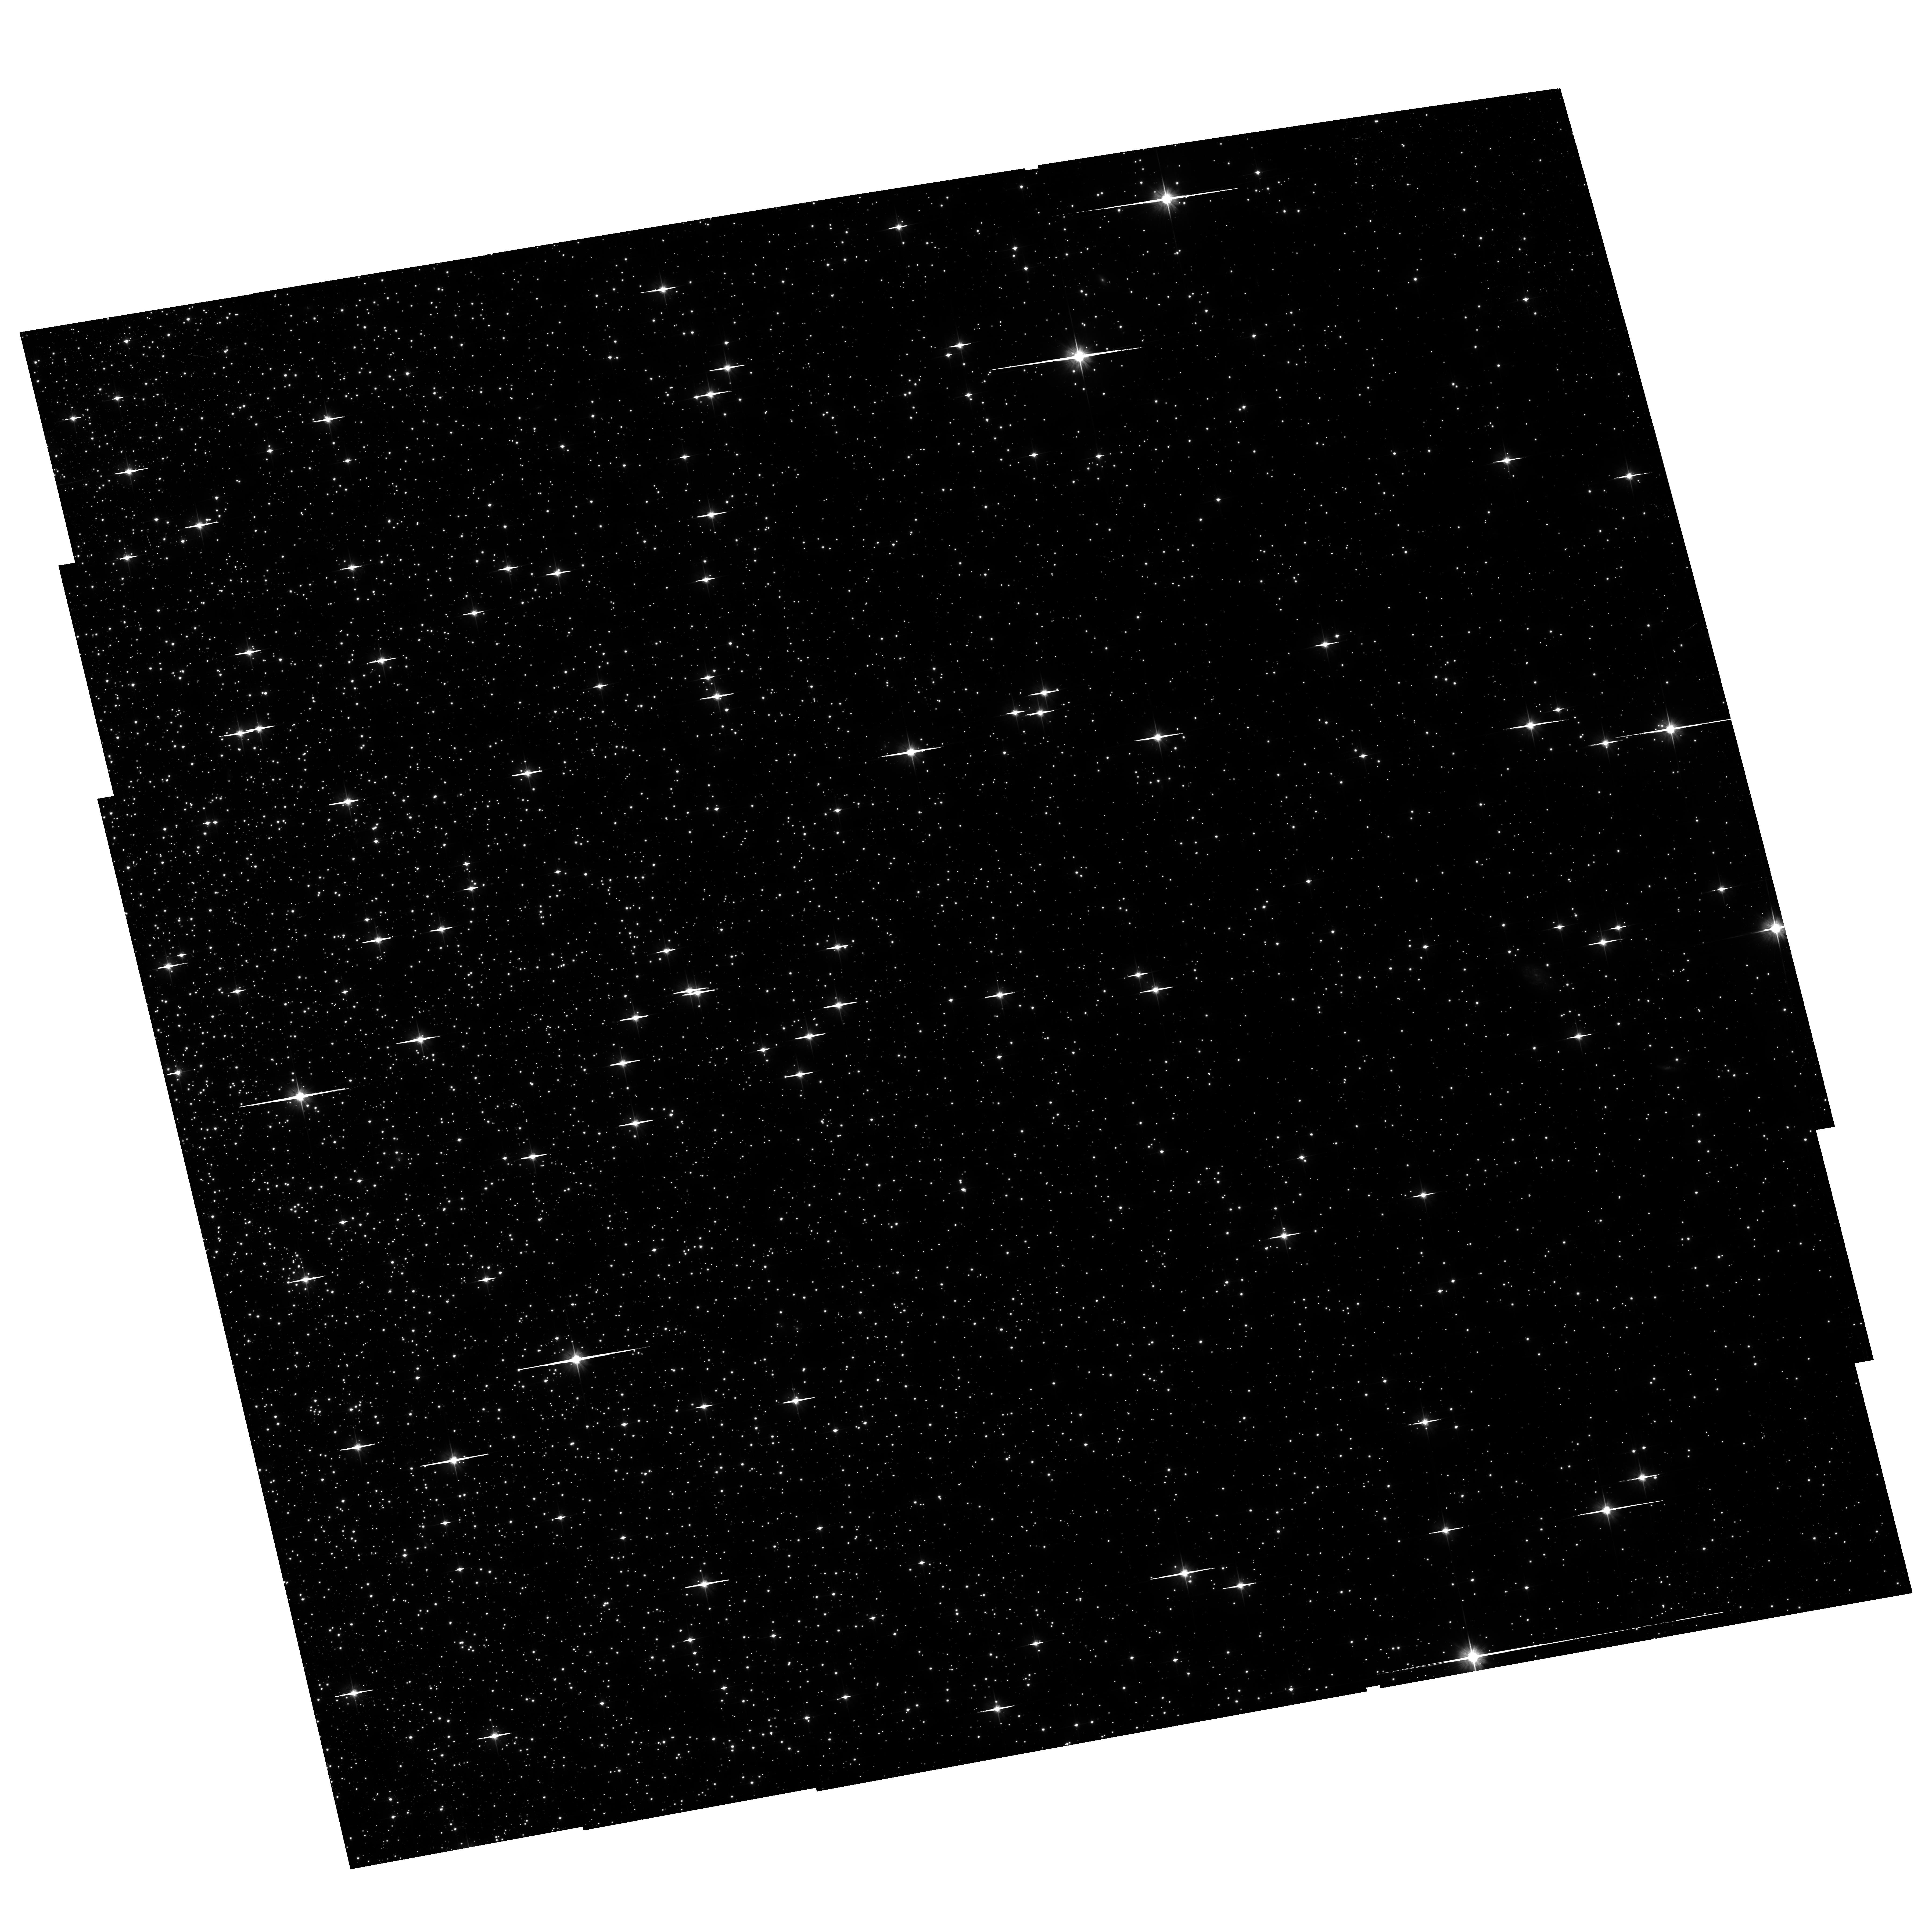
Target: NGC104-WFC
Instrument: ACS/WFC
Filter: F606W
Exposure: 1.3 h
Observation ID: hst_11397_w2_acs_wfc_f606w_ja9bw2

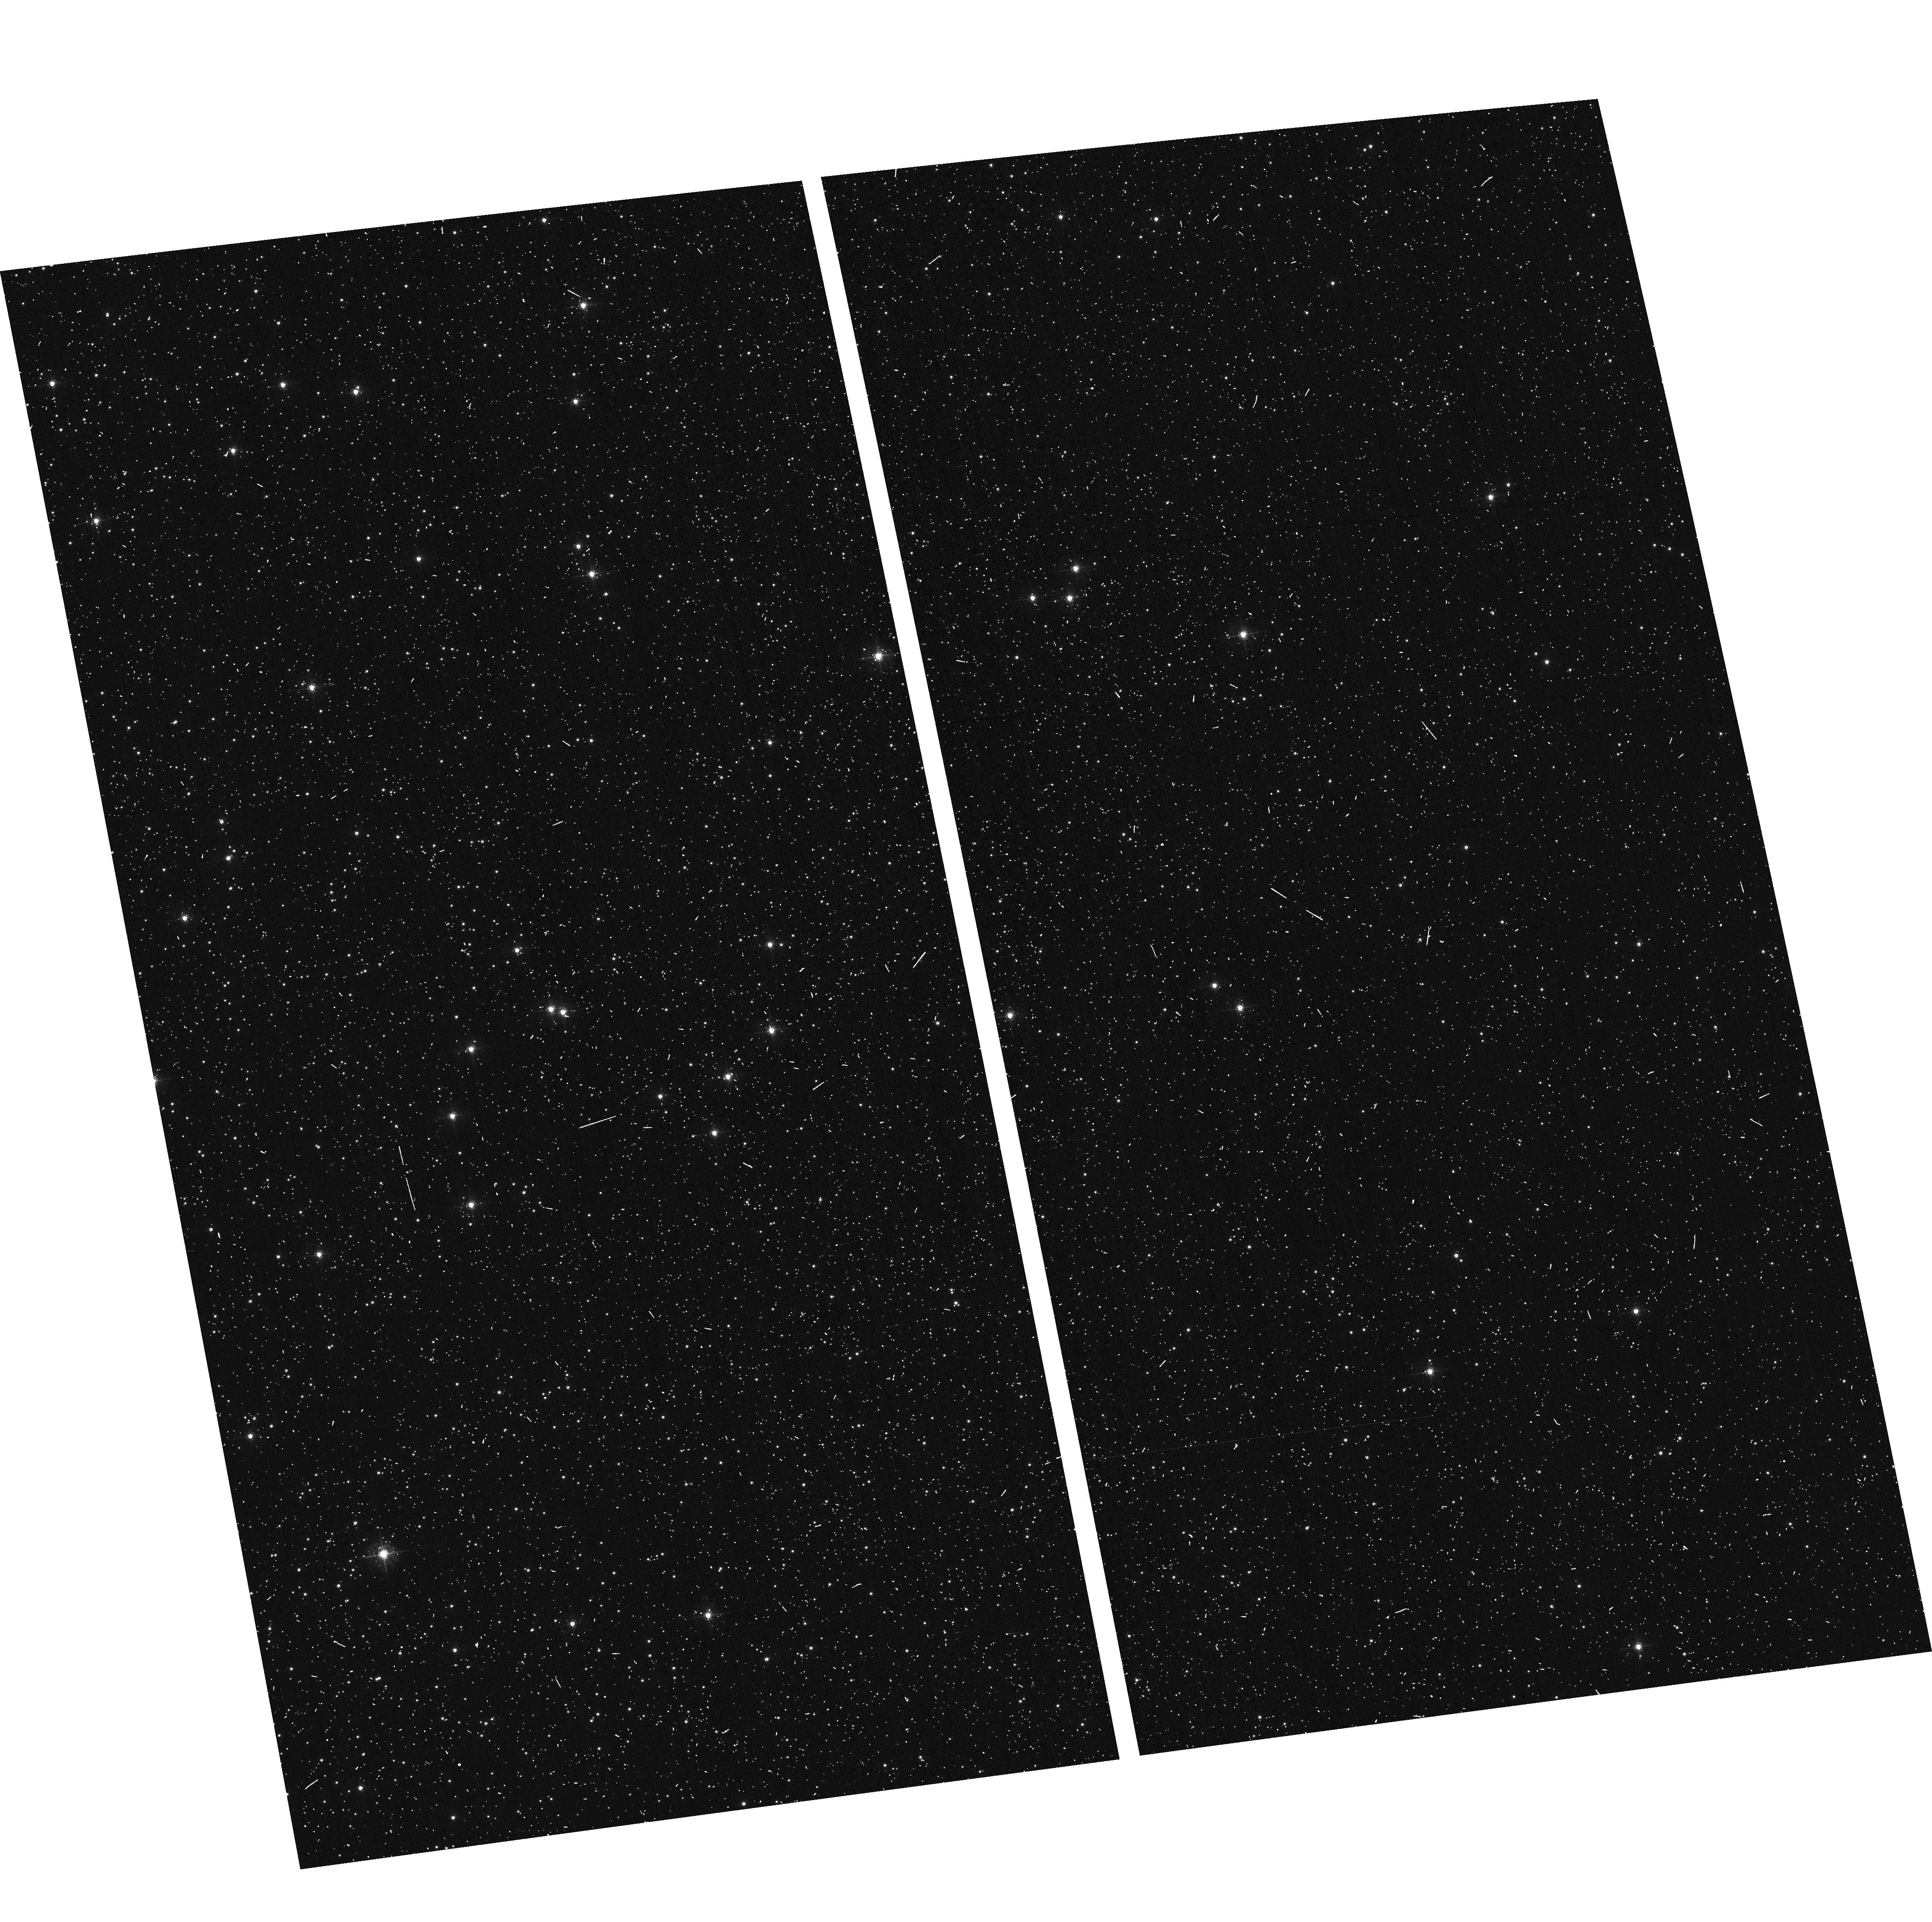
Target: NGC104-WFC
Instrument: ACS/WFC
Filter: F502N
Exposure: 6 min
Observation ID: hst_11397_w1_acs_wfc_f502n_ja9bw1

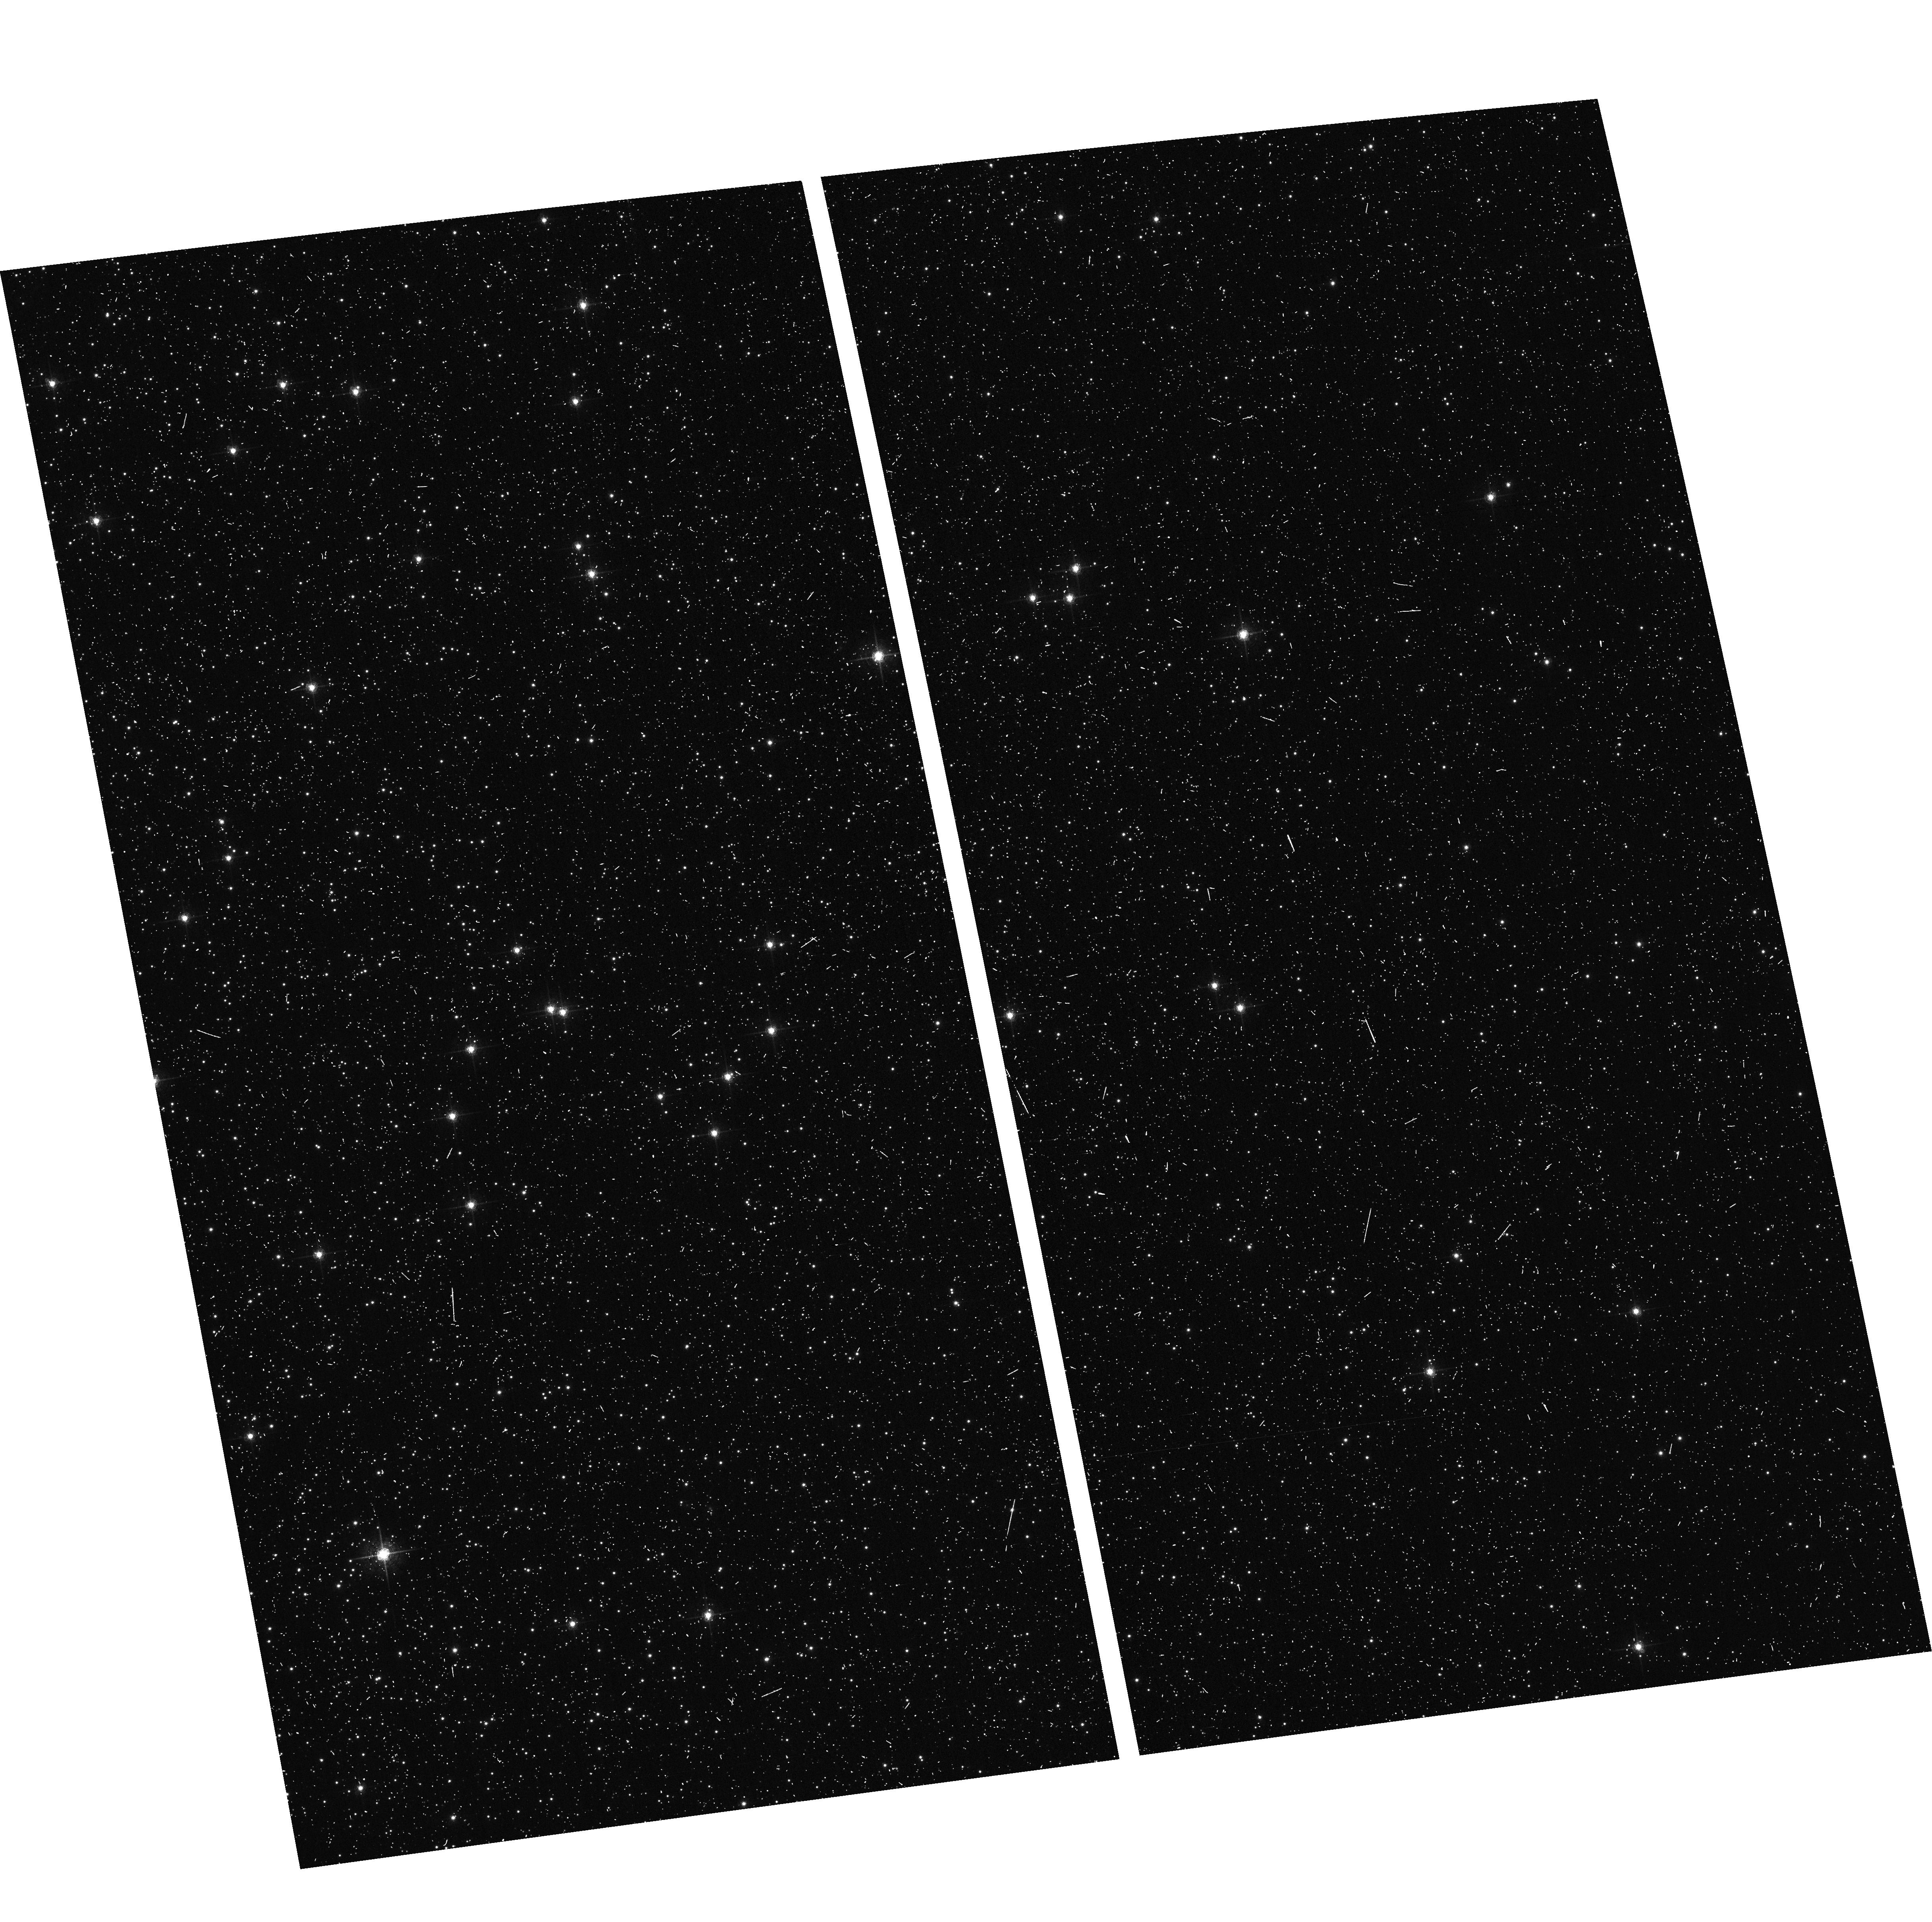
Target: NGC104-WFC
Instrument: ACS/WFC
Filter: F658N
Exposure: 6 min
Observation ID: hst_11397_w1_acs_wfc_f658n_ja9bw1

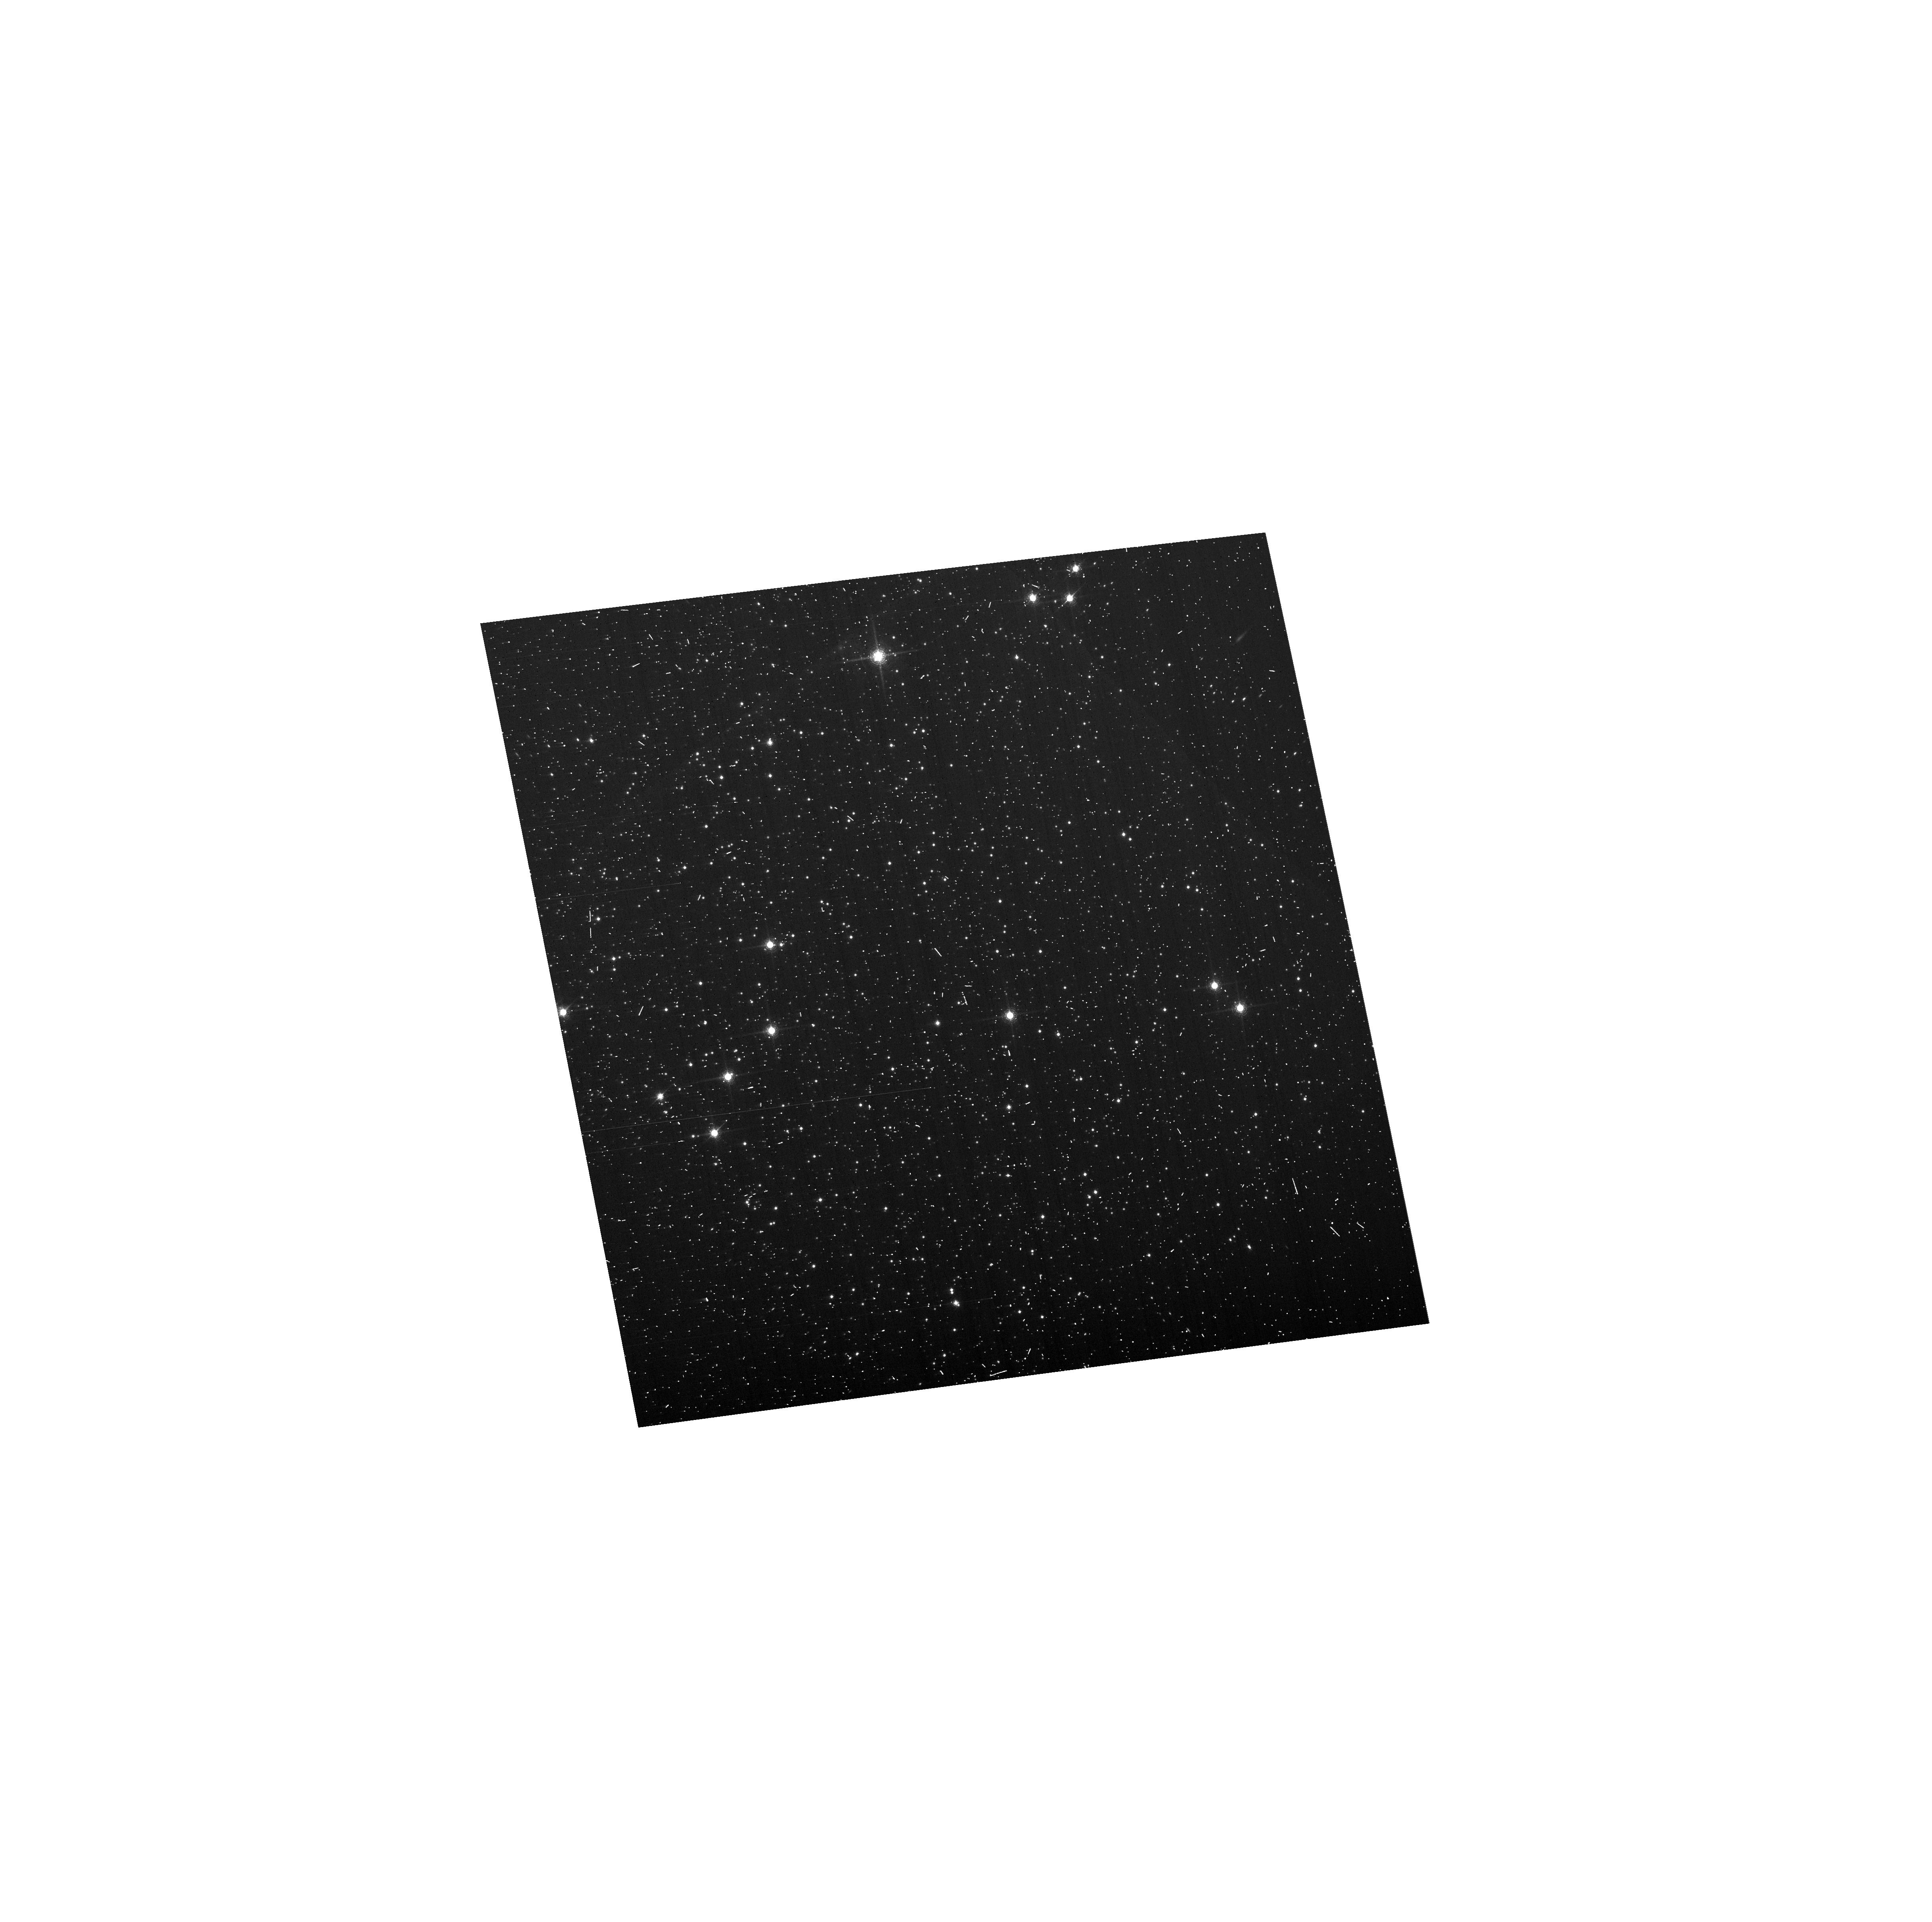
Target: NGC104-WFC
Instrument: ACS/WFC
Filter: F892N
Exposure: 6 min
Observation ID: hst_11397_w1_acs_wfc_f892n_ja9bw1

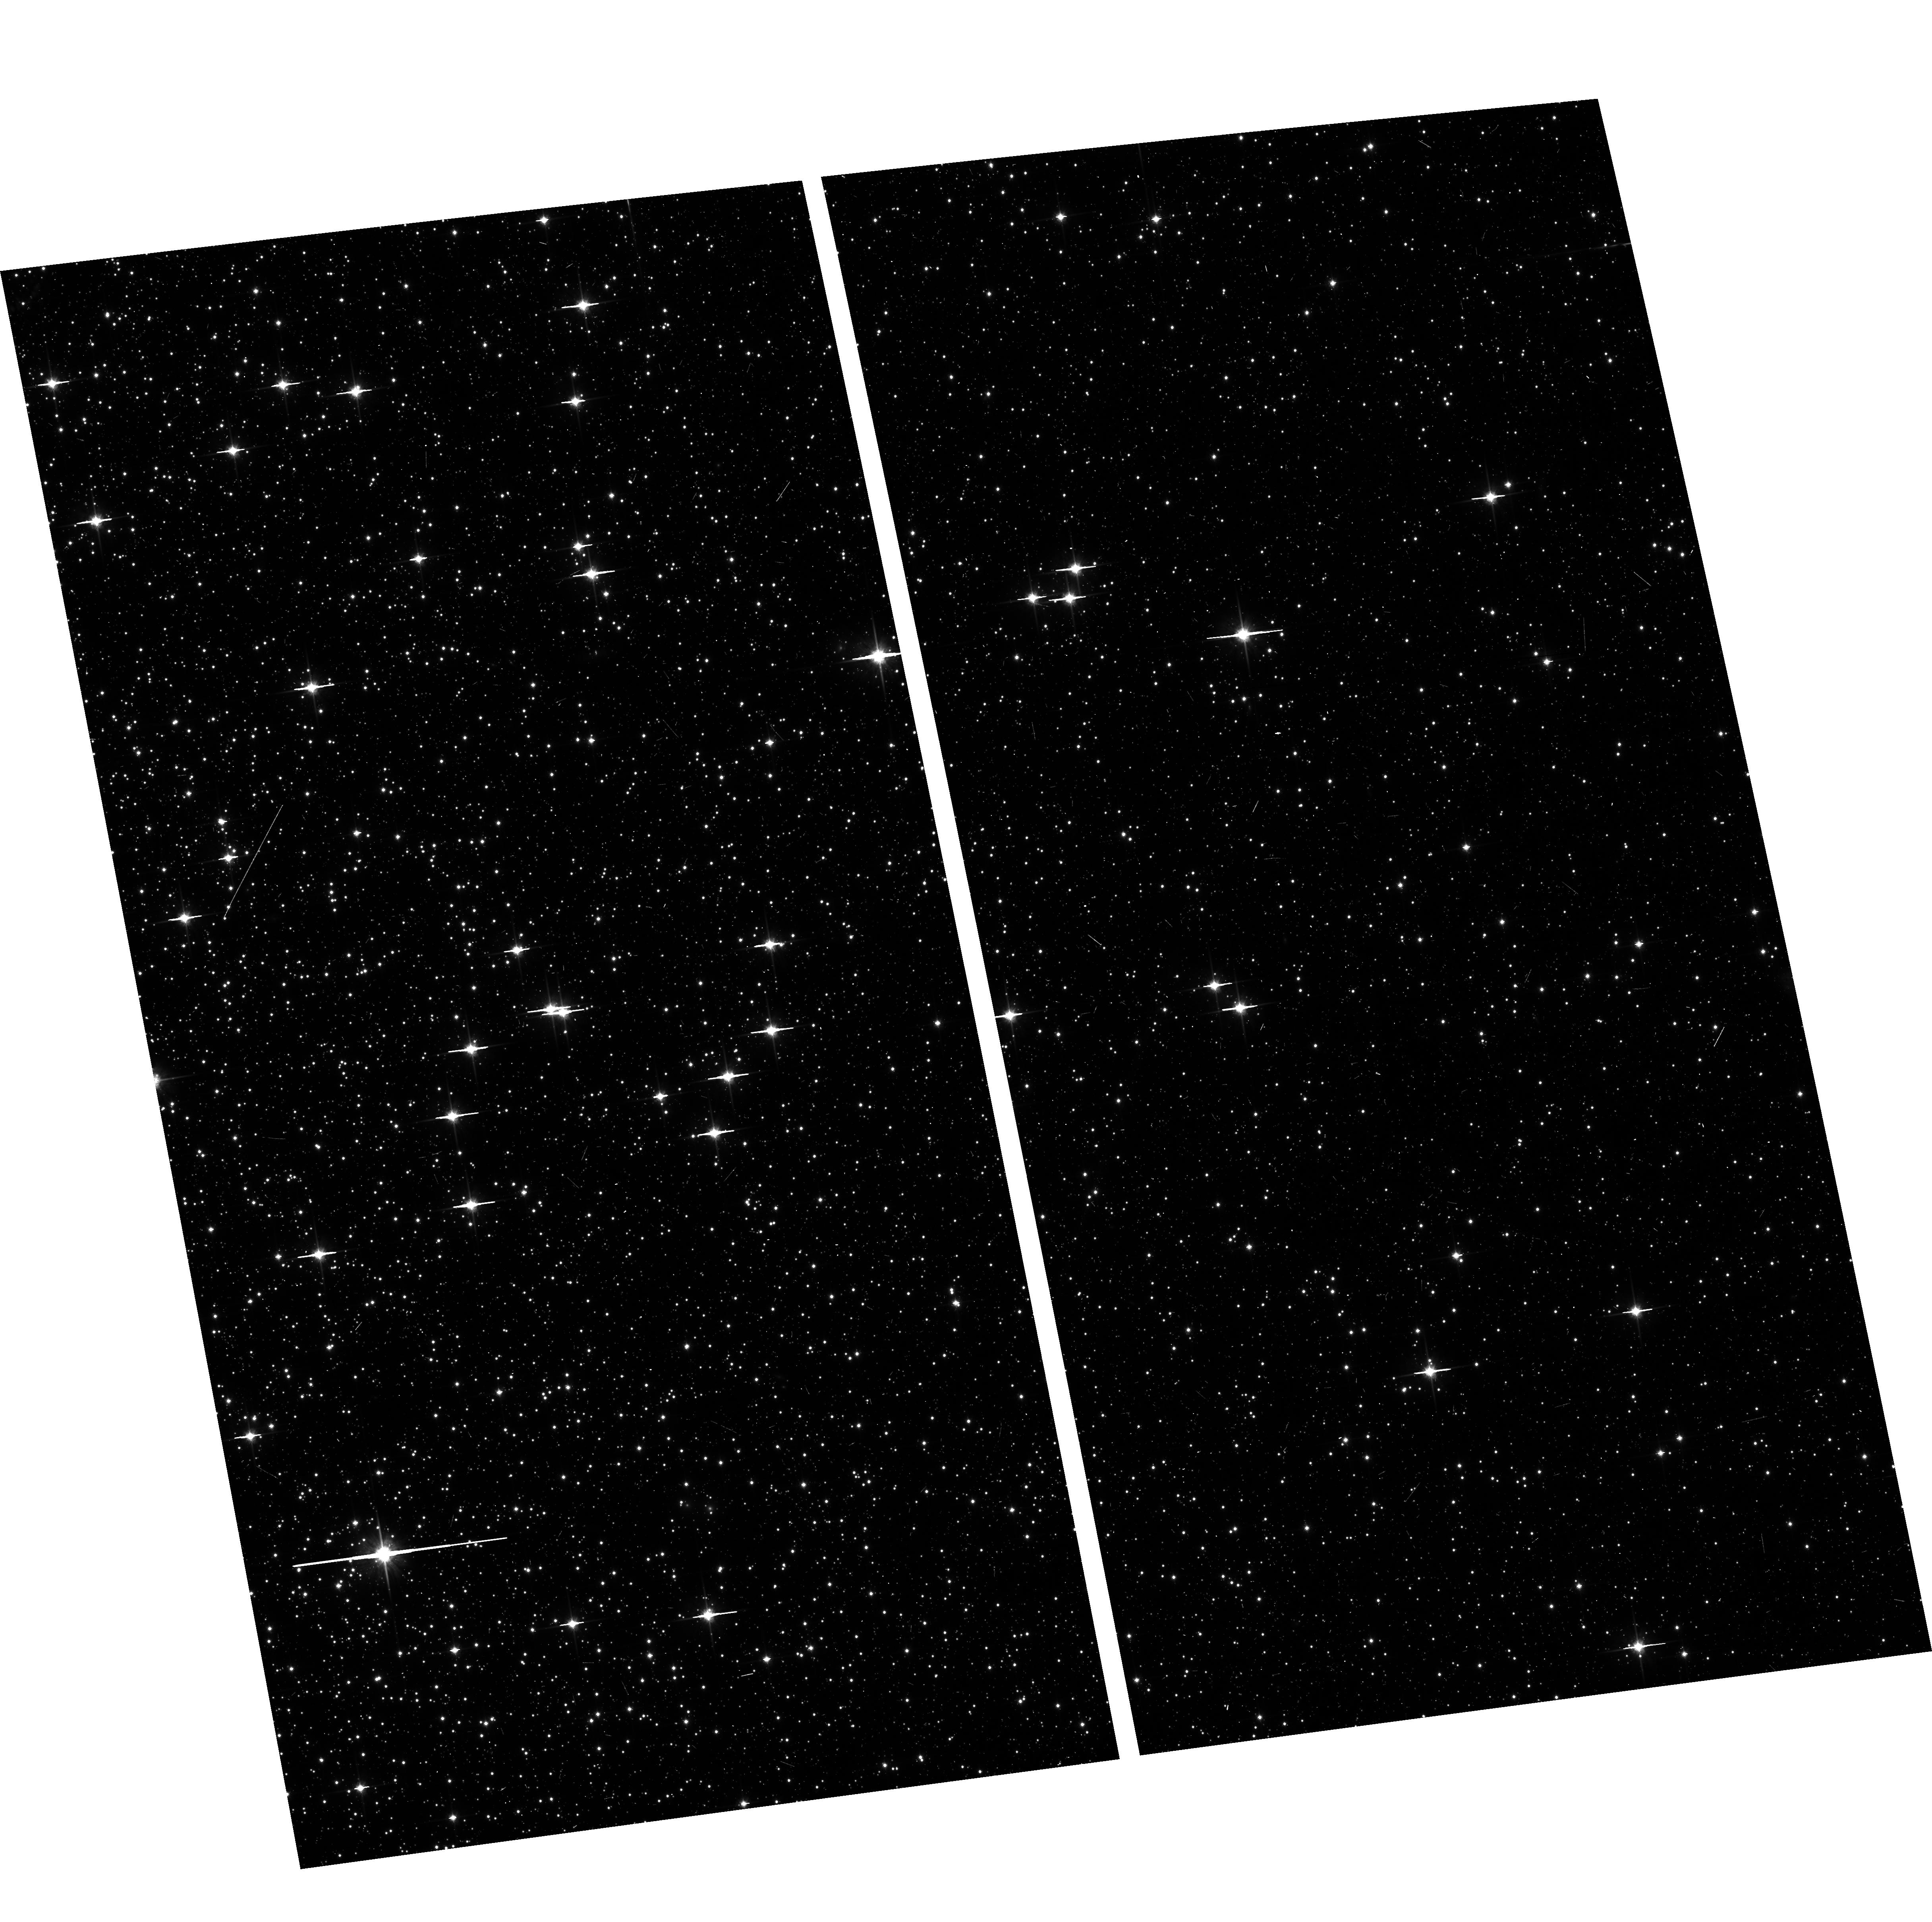
Target: NGC104-WFC
Instrument: ACS/WFC
Filter: F814W
Exposure: 6 min
Observation ID: hst_11397_w1_acs_wfc_f814w_ja9bw1

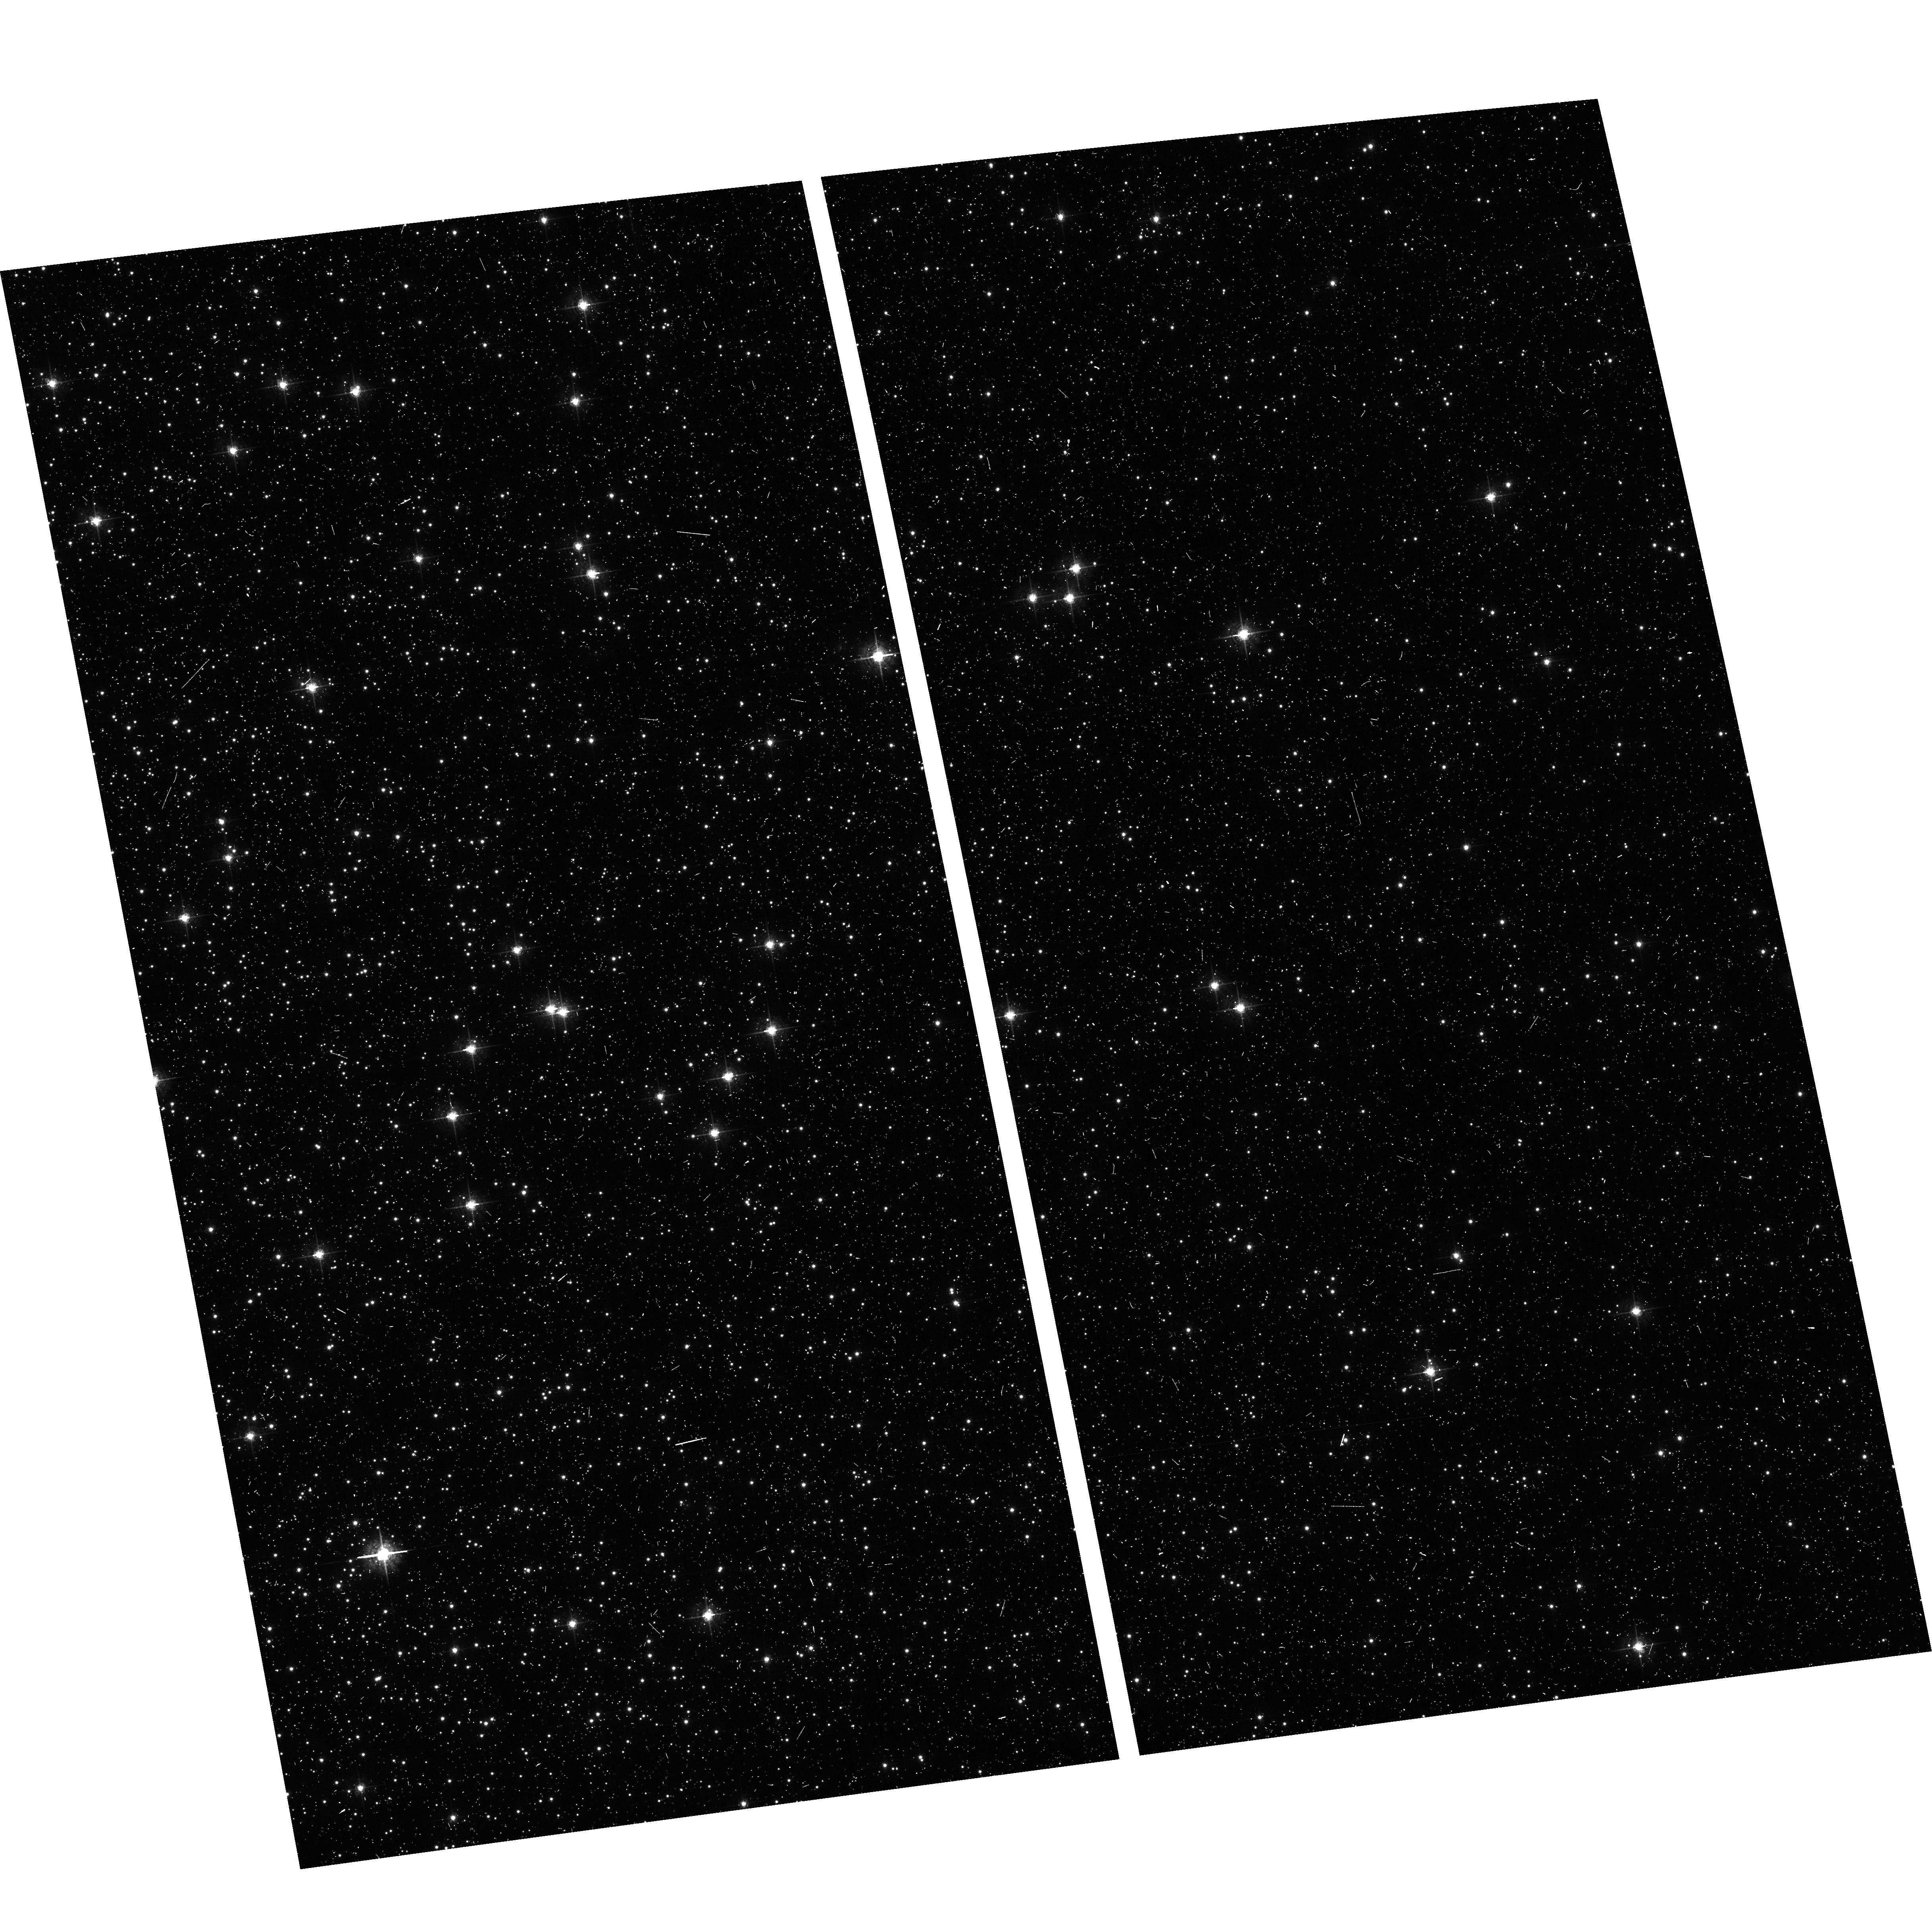
Target: NGC104-WFC
Instrument: ACS/WFC
Filter: F550M
Exposure: 6 min
Observation ID: hst_11397_w1_acs_wfc_f550m_ja9bw1

CCD Sensitivity, Geometric Distortion and FF Stability (PI: Mack, Jennifer)

The stability and uniformity of the low-frequency flat fields (L-flats) will be studied in detail for one filter in the HRC (F475W) and WFC (F606W) using multiple dithered pointings of 47 Tucanae. By moving the same star over different portions of the detector and measuring relative changes in brightness, any spatial variations in the detector response can be measured. These star field observations will be used to verify the L-flats derived from exposures using the internal lamps (program 11374). High quality baseline measurements of the cluster provide a catalog which is both astrometrically and photometrically well calibrated, so a full-scale geometric distortion calibration of the CCDs is not necessary. Instead, the stability of the distortion solution will be verified to about 0.2 pixels using the centroid position of stars, corrected for CTE and proper motions. These observations will also be used to verify the recently computed time-dependent skew correction. To supplement to the usual diagonal dither pattern, steps along the x and y axes will allow a simultaneous evaluation of the detector CTE. One additional long exposure (HRC) and two short exposures (WFC) will give an estimate of the CTE for different sky backgrounds. This is activity number ACS-11.